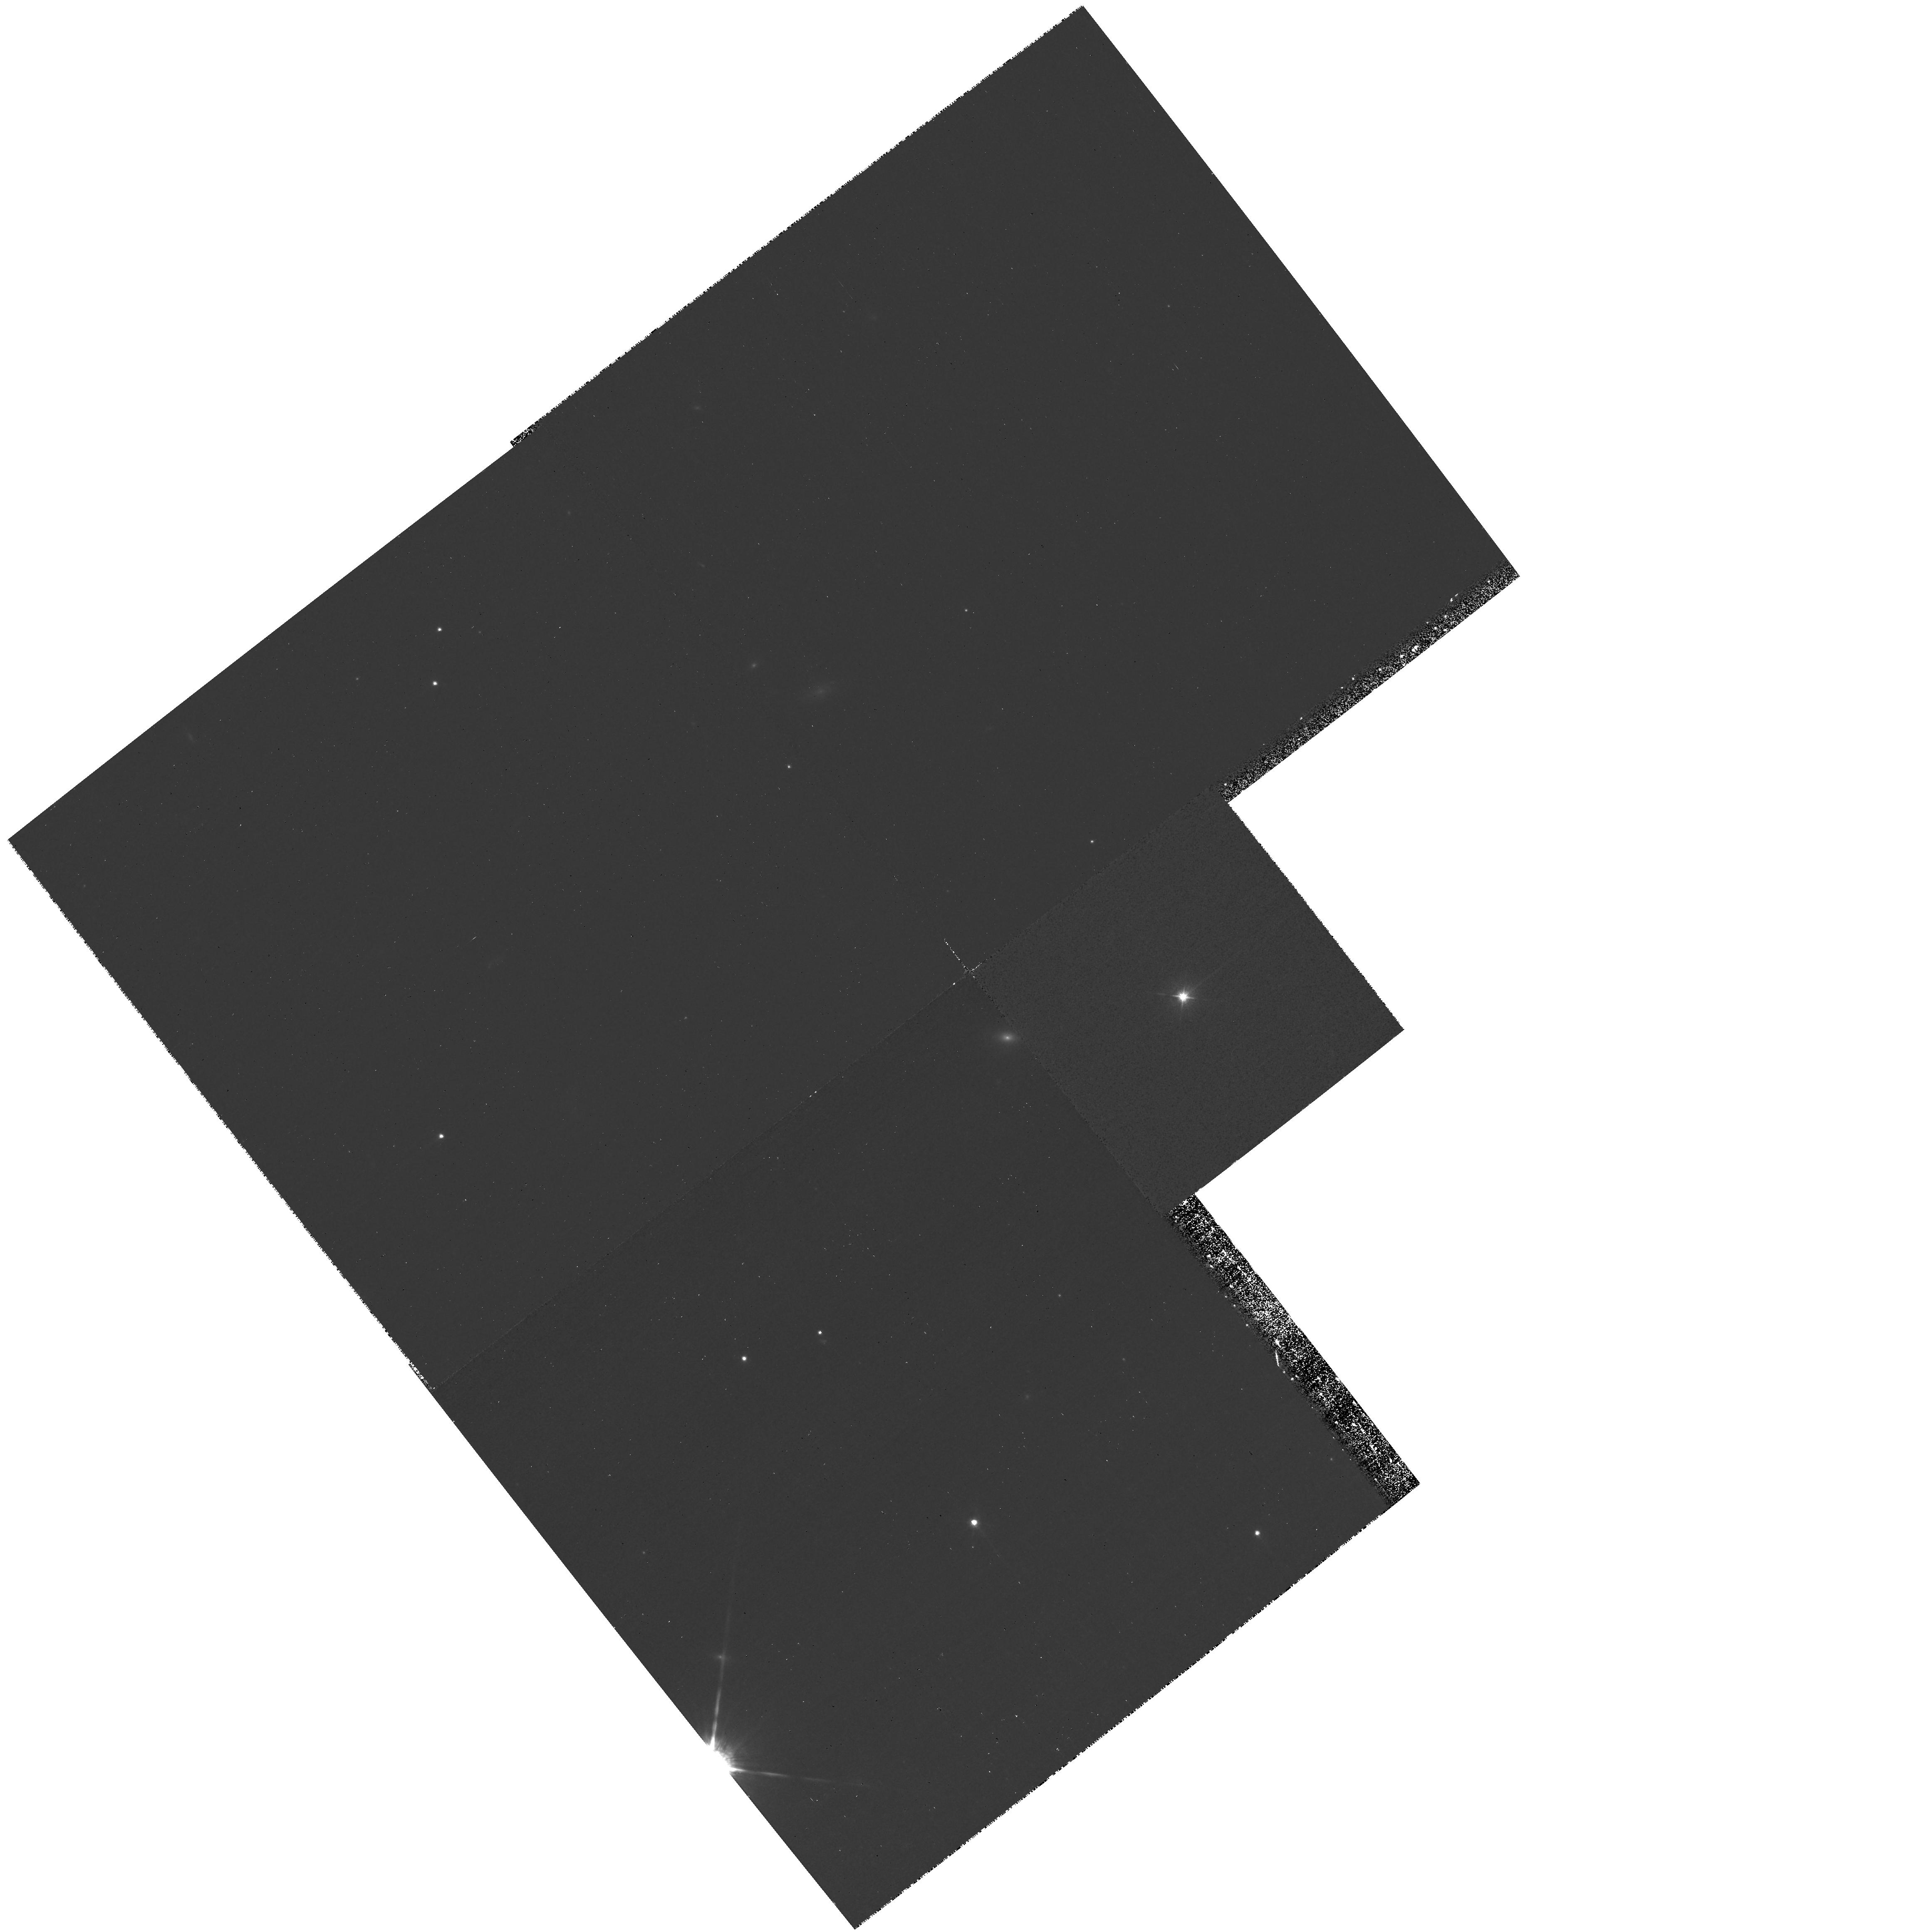
Target: PG1617+175. Instrument: WFPC2/PC. Filter: F547M. Exposure: 24 min. Observation ID: hst_10833_15_wfpc2_pc_f547m_u9mu15

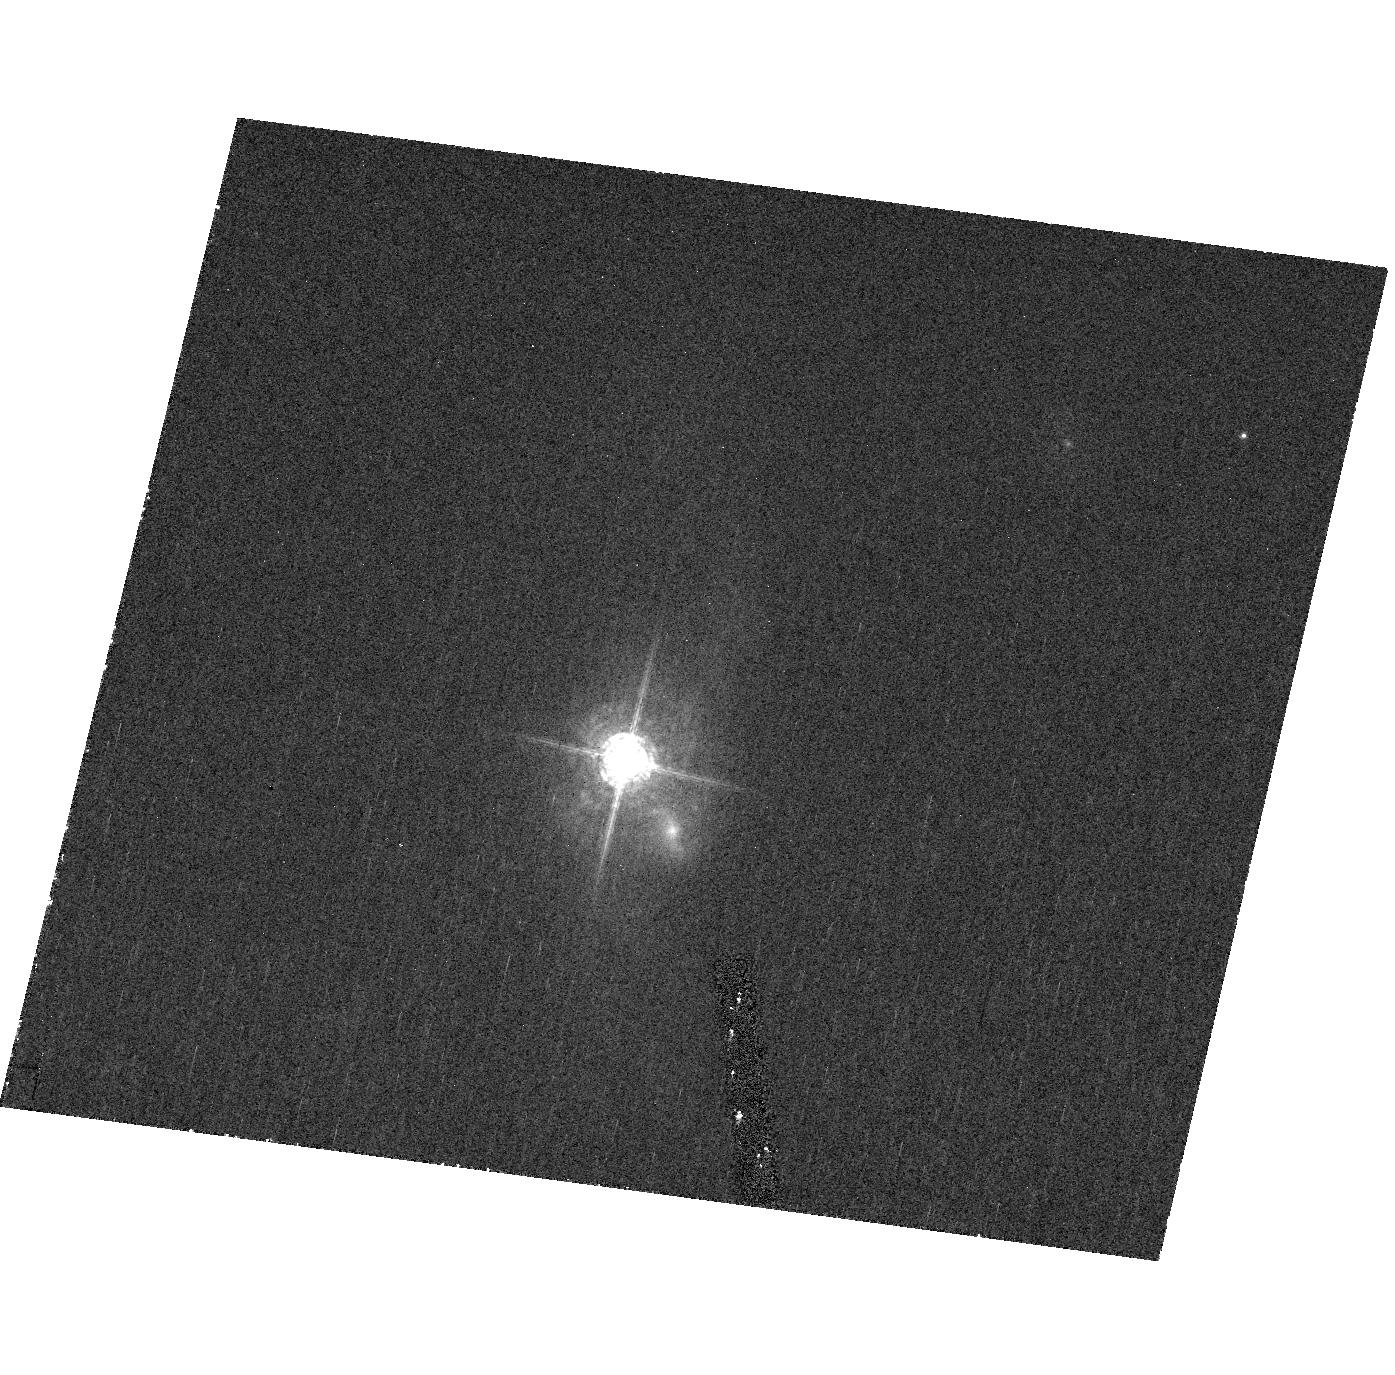
Target: PG1411+442. Instrument: ACS/HRC. Filter: F550M. Exposure: 34 min. Observation ID: hst_10833_12_acs_hrc_f550m_j9mu12

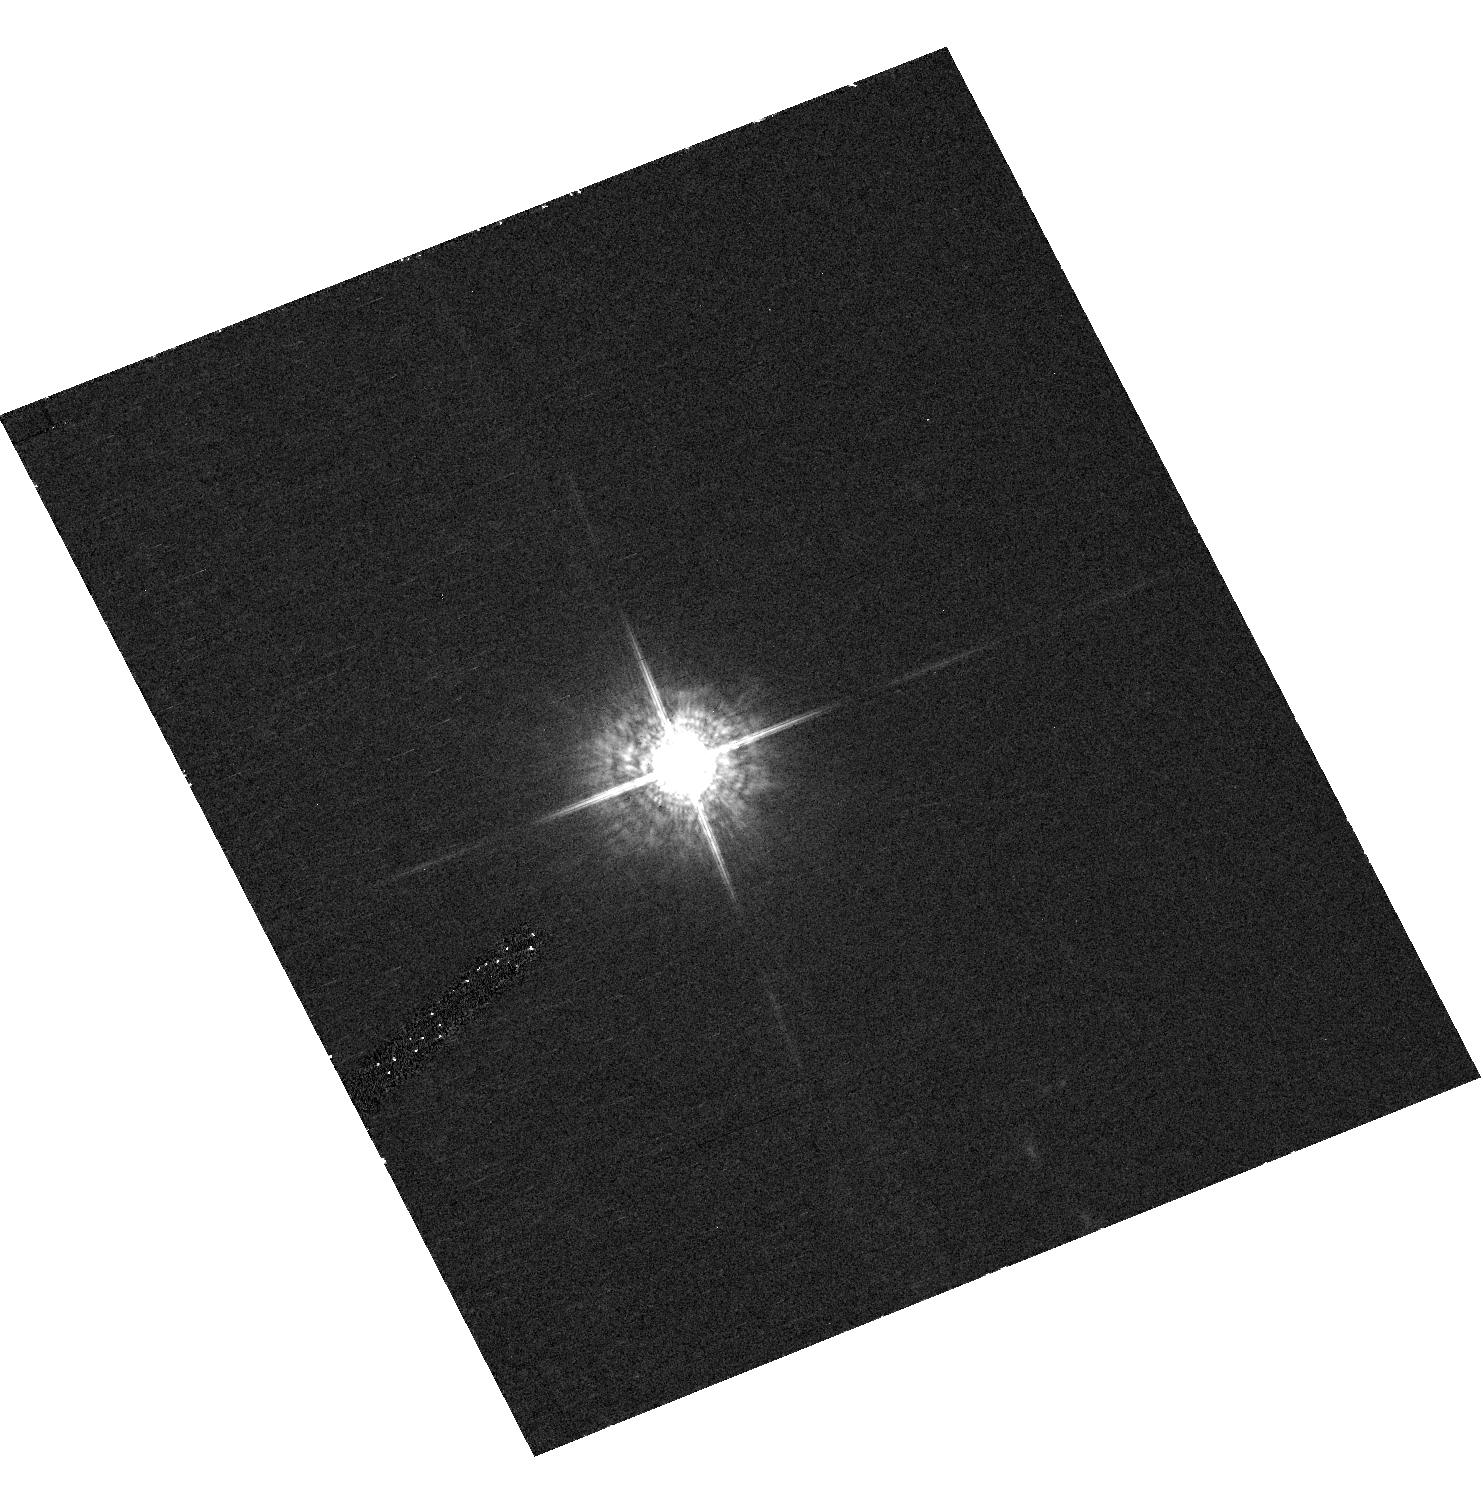
Target: PG1226+023. Instrument: ACS/HRC. Filter: F550M. Exposure: 34 min. Observation ID: hst_10833_09_acs_hrc_f550m_j9mu09

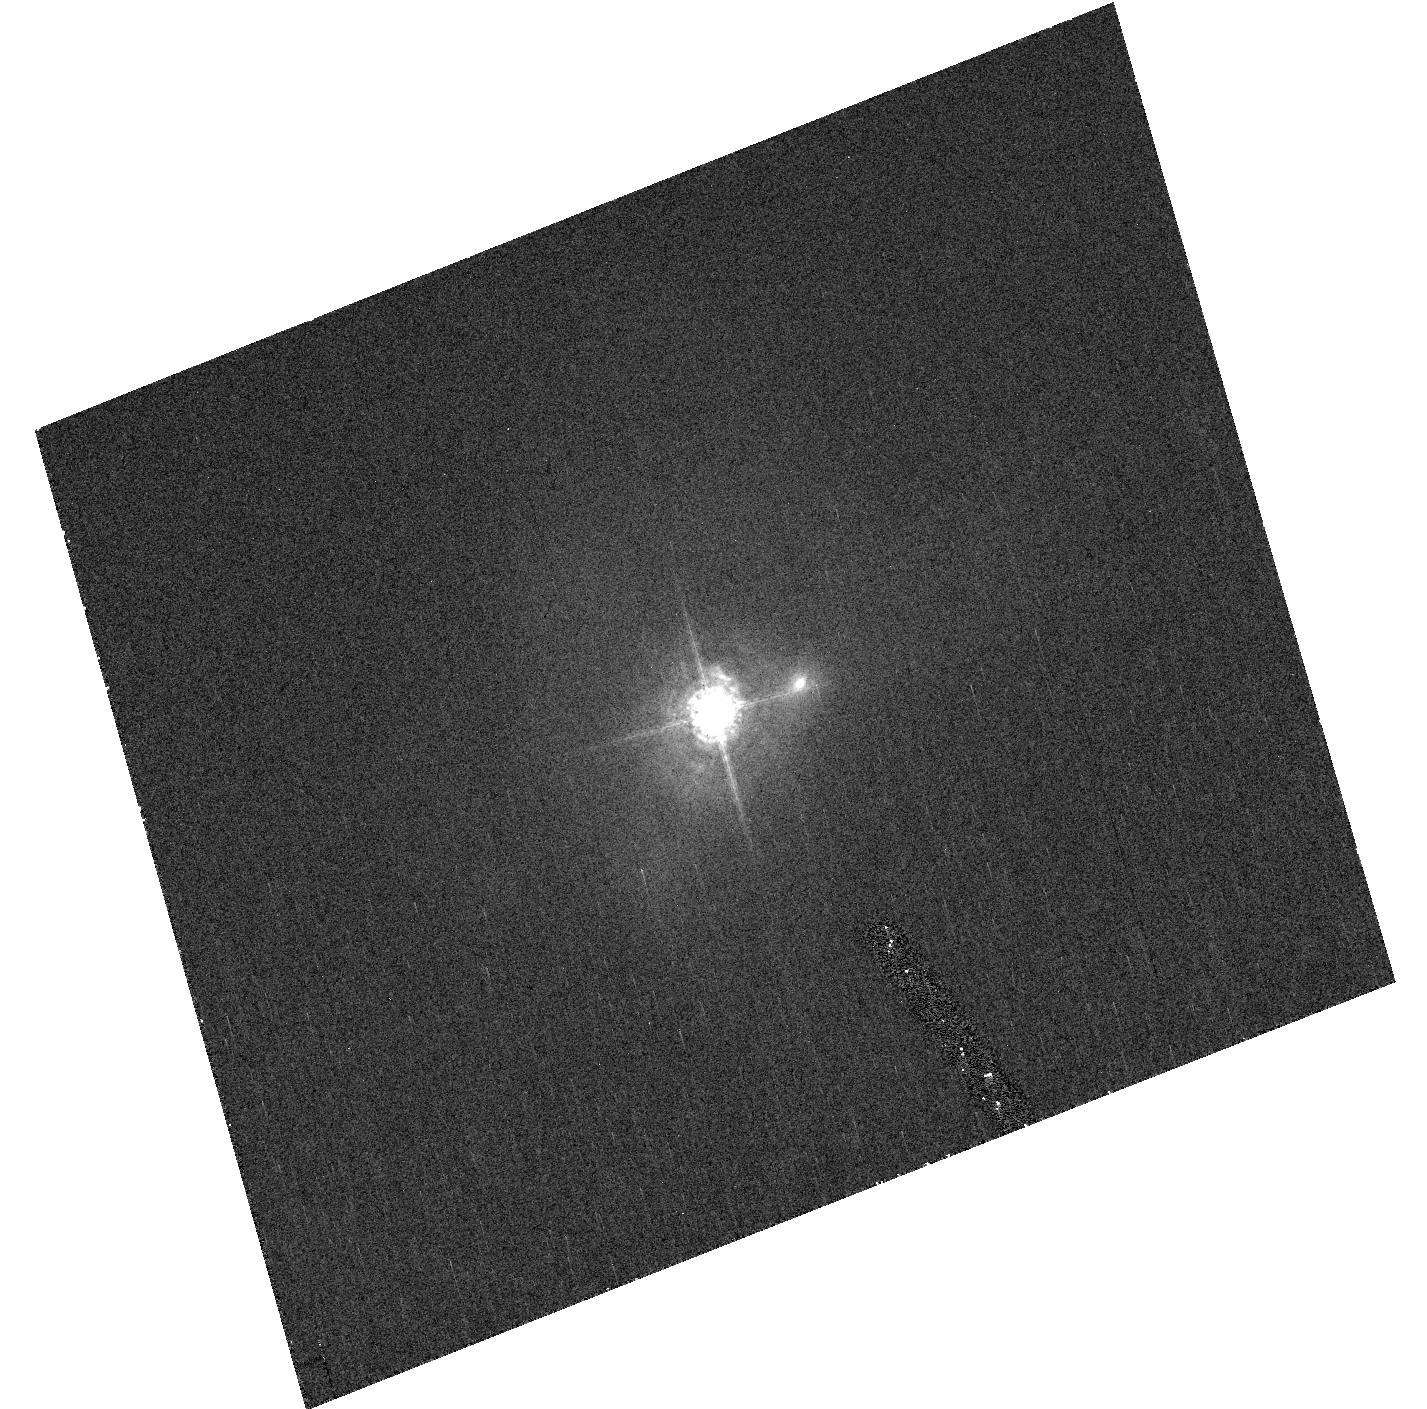
Target: PG1613+658. Instrument: ACS/HRC. Filter: F550M. Exposure: 34 min. Observation ID: hst_10833_14_acs_hrc_f550m_j9mu14

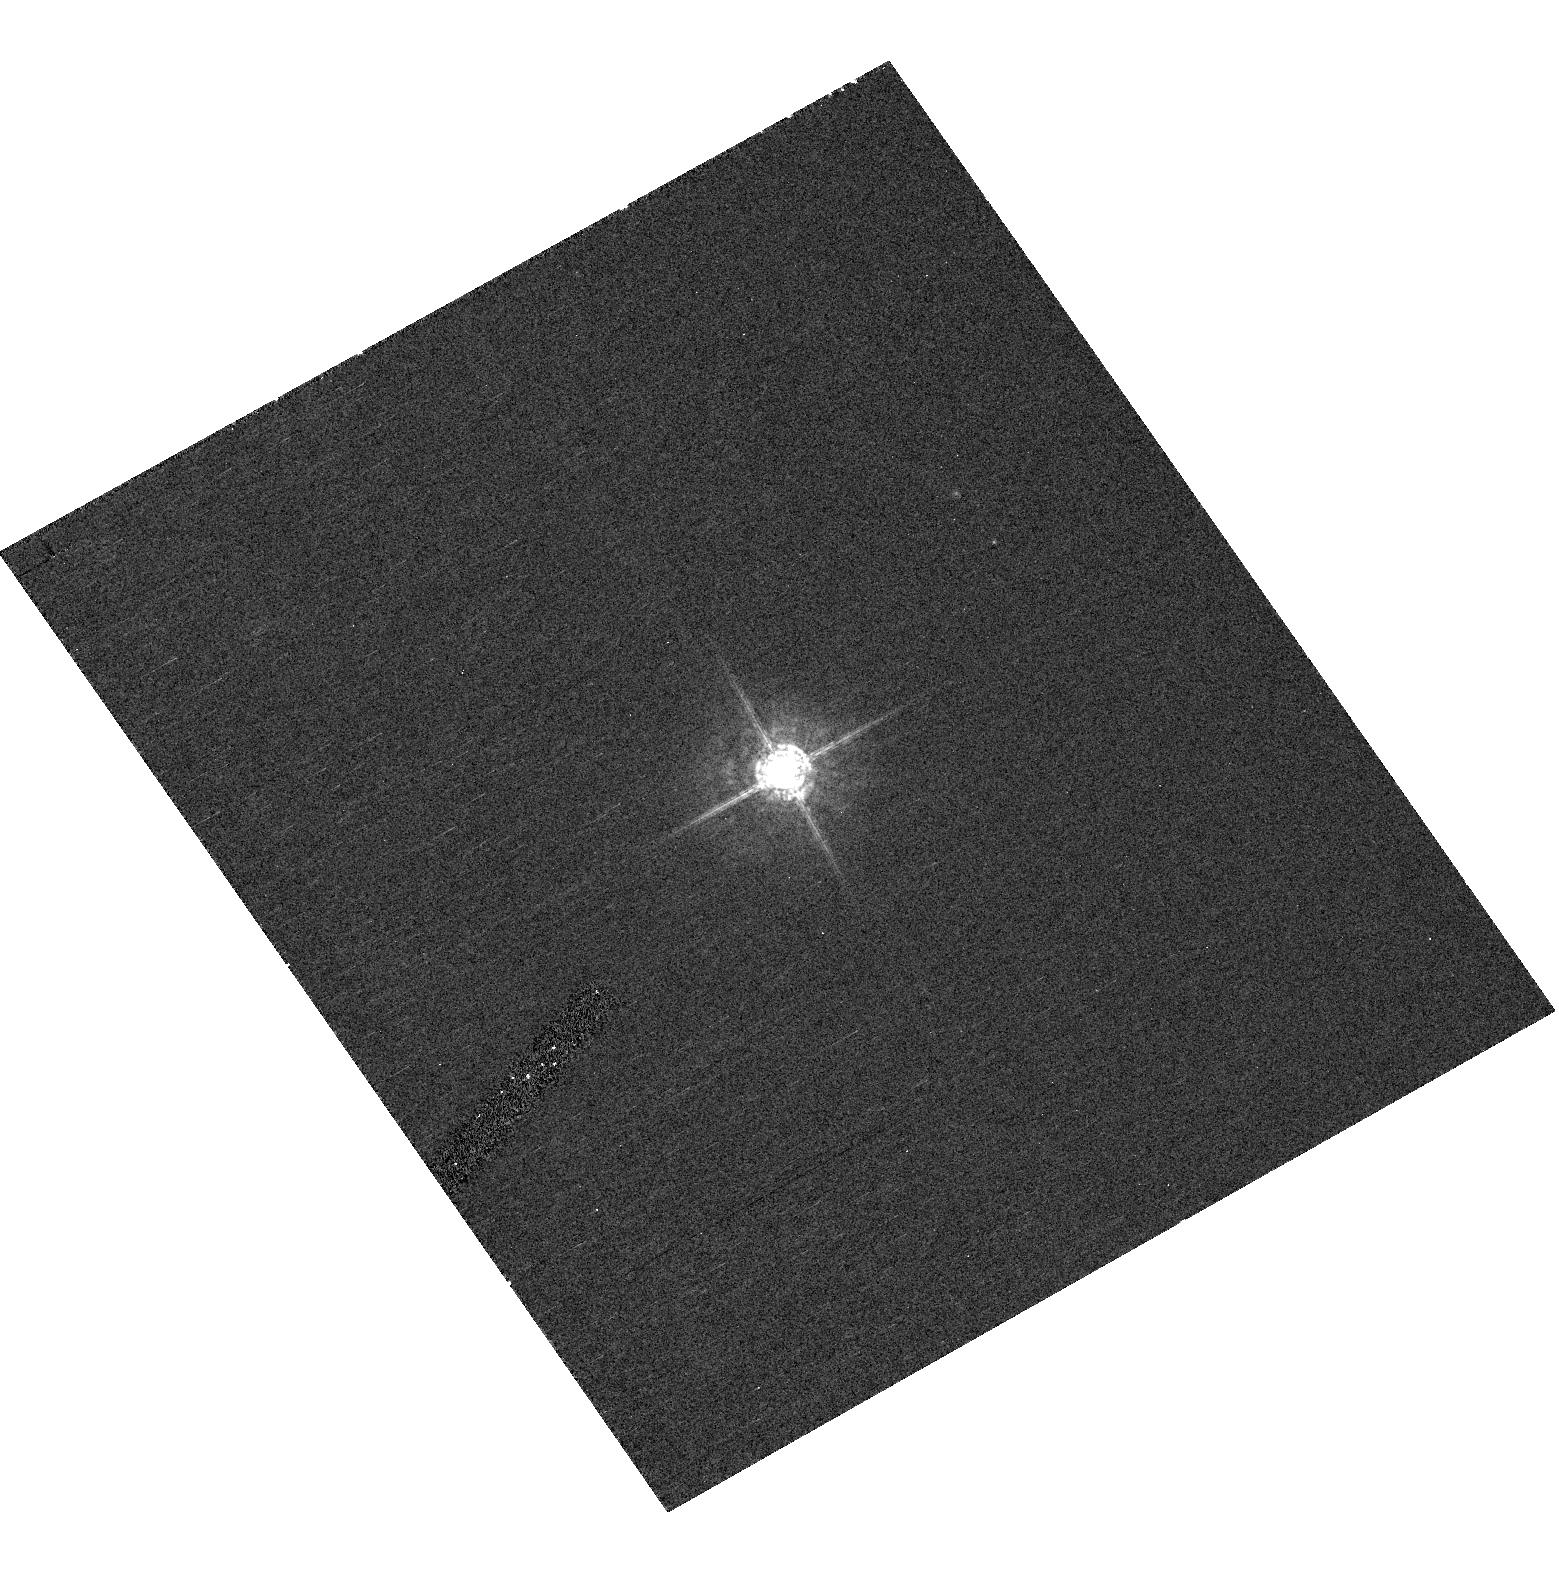
Target: PG0953+414. Instrument: ACS/HRC. Filter: F550M. Exposure: 34 min. Observation ID: hst_10833_07_acs_hrc_f550m_j9mu07

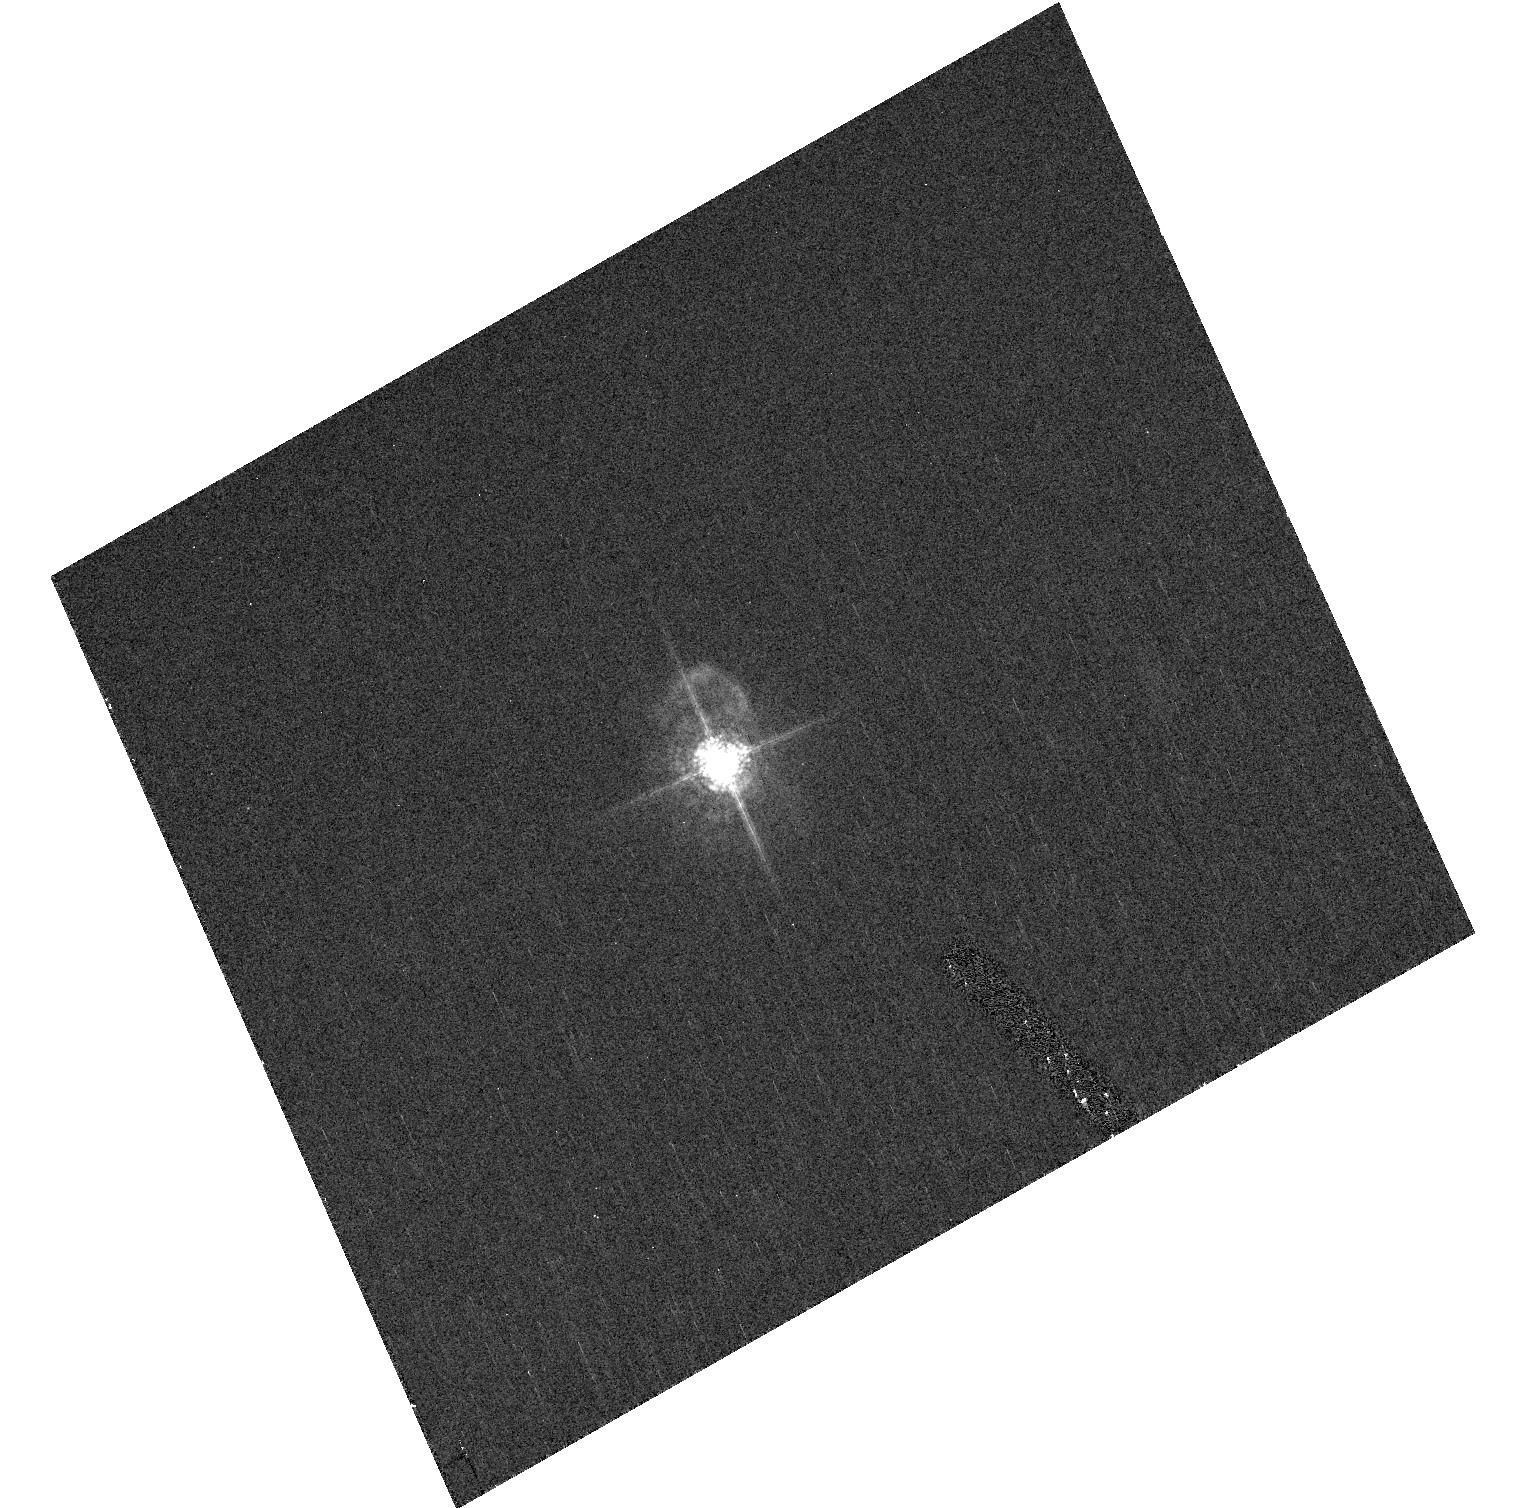
Target: PG1700+518. Instrument: ACS/HRC. Filter: F550M. Exposure: 34 min. Observation ID: hst_10833_16_acs_hrc_f550m_j9mu16

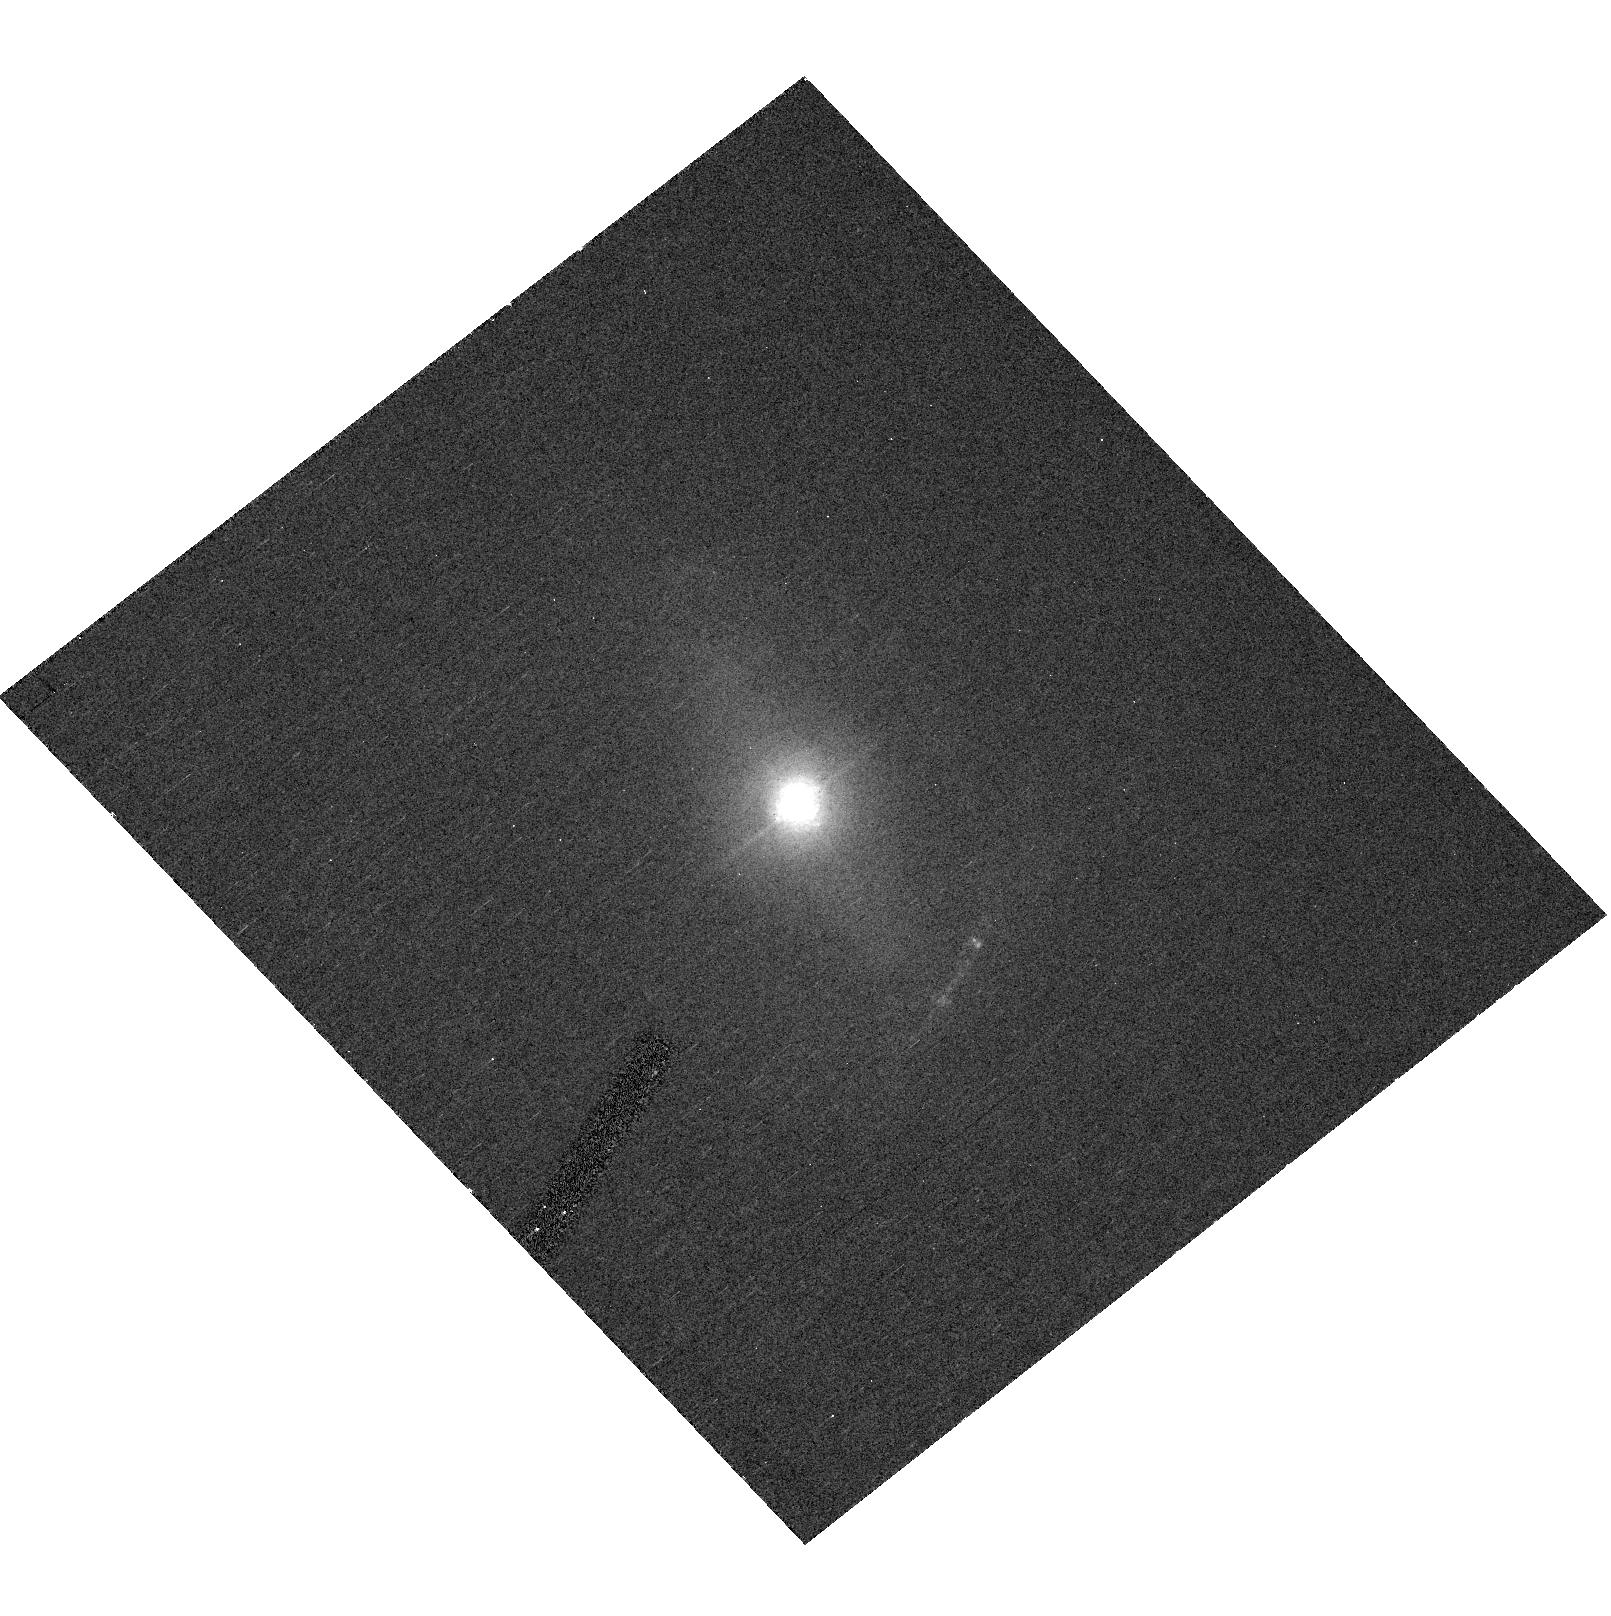
Target: PG1229+204. Instrument: ACS/HRC. Filter: F550M. Exposure: 34 min. Observation ID: hst_10833_10_acs_hrc_f550m_j9mu10

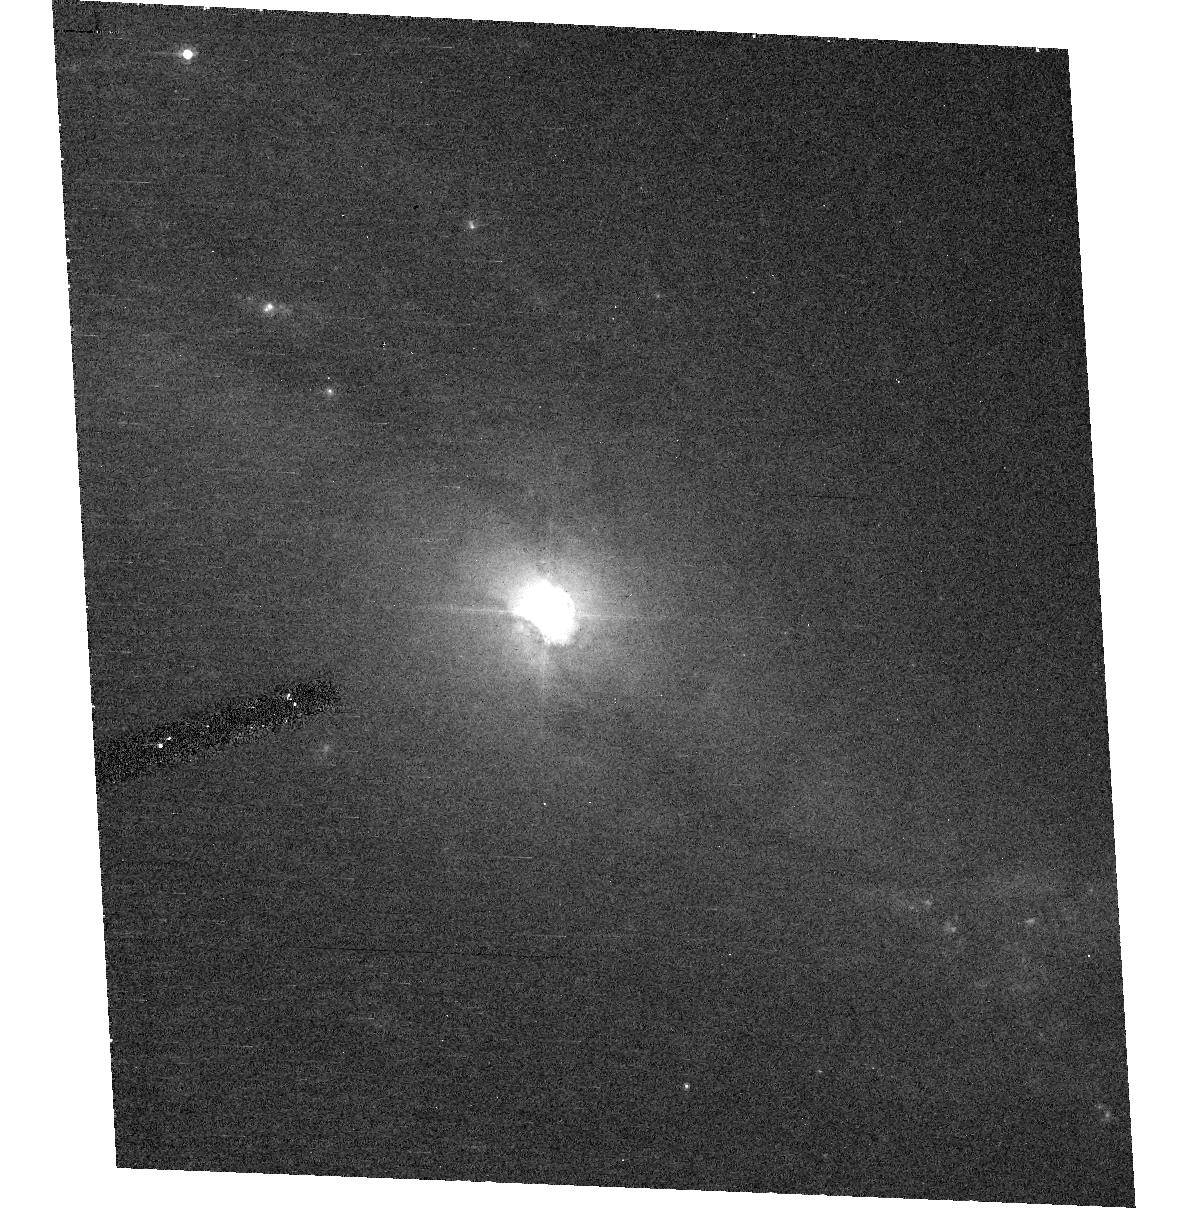
Target: MRK79. Instrument: ACS/HRC. Filter: F550M. Exposure: 34 min. Observation ID: hst_10833_05_acs_hrc_f550m_j9mu05

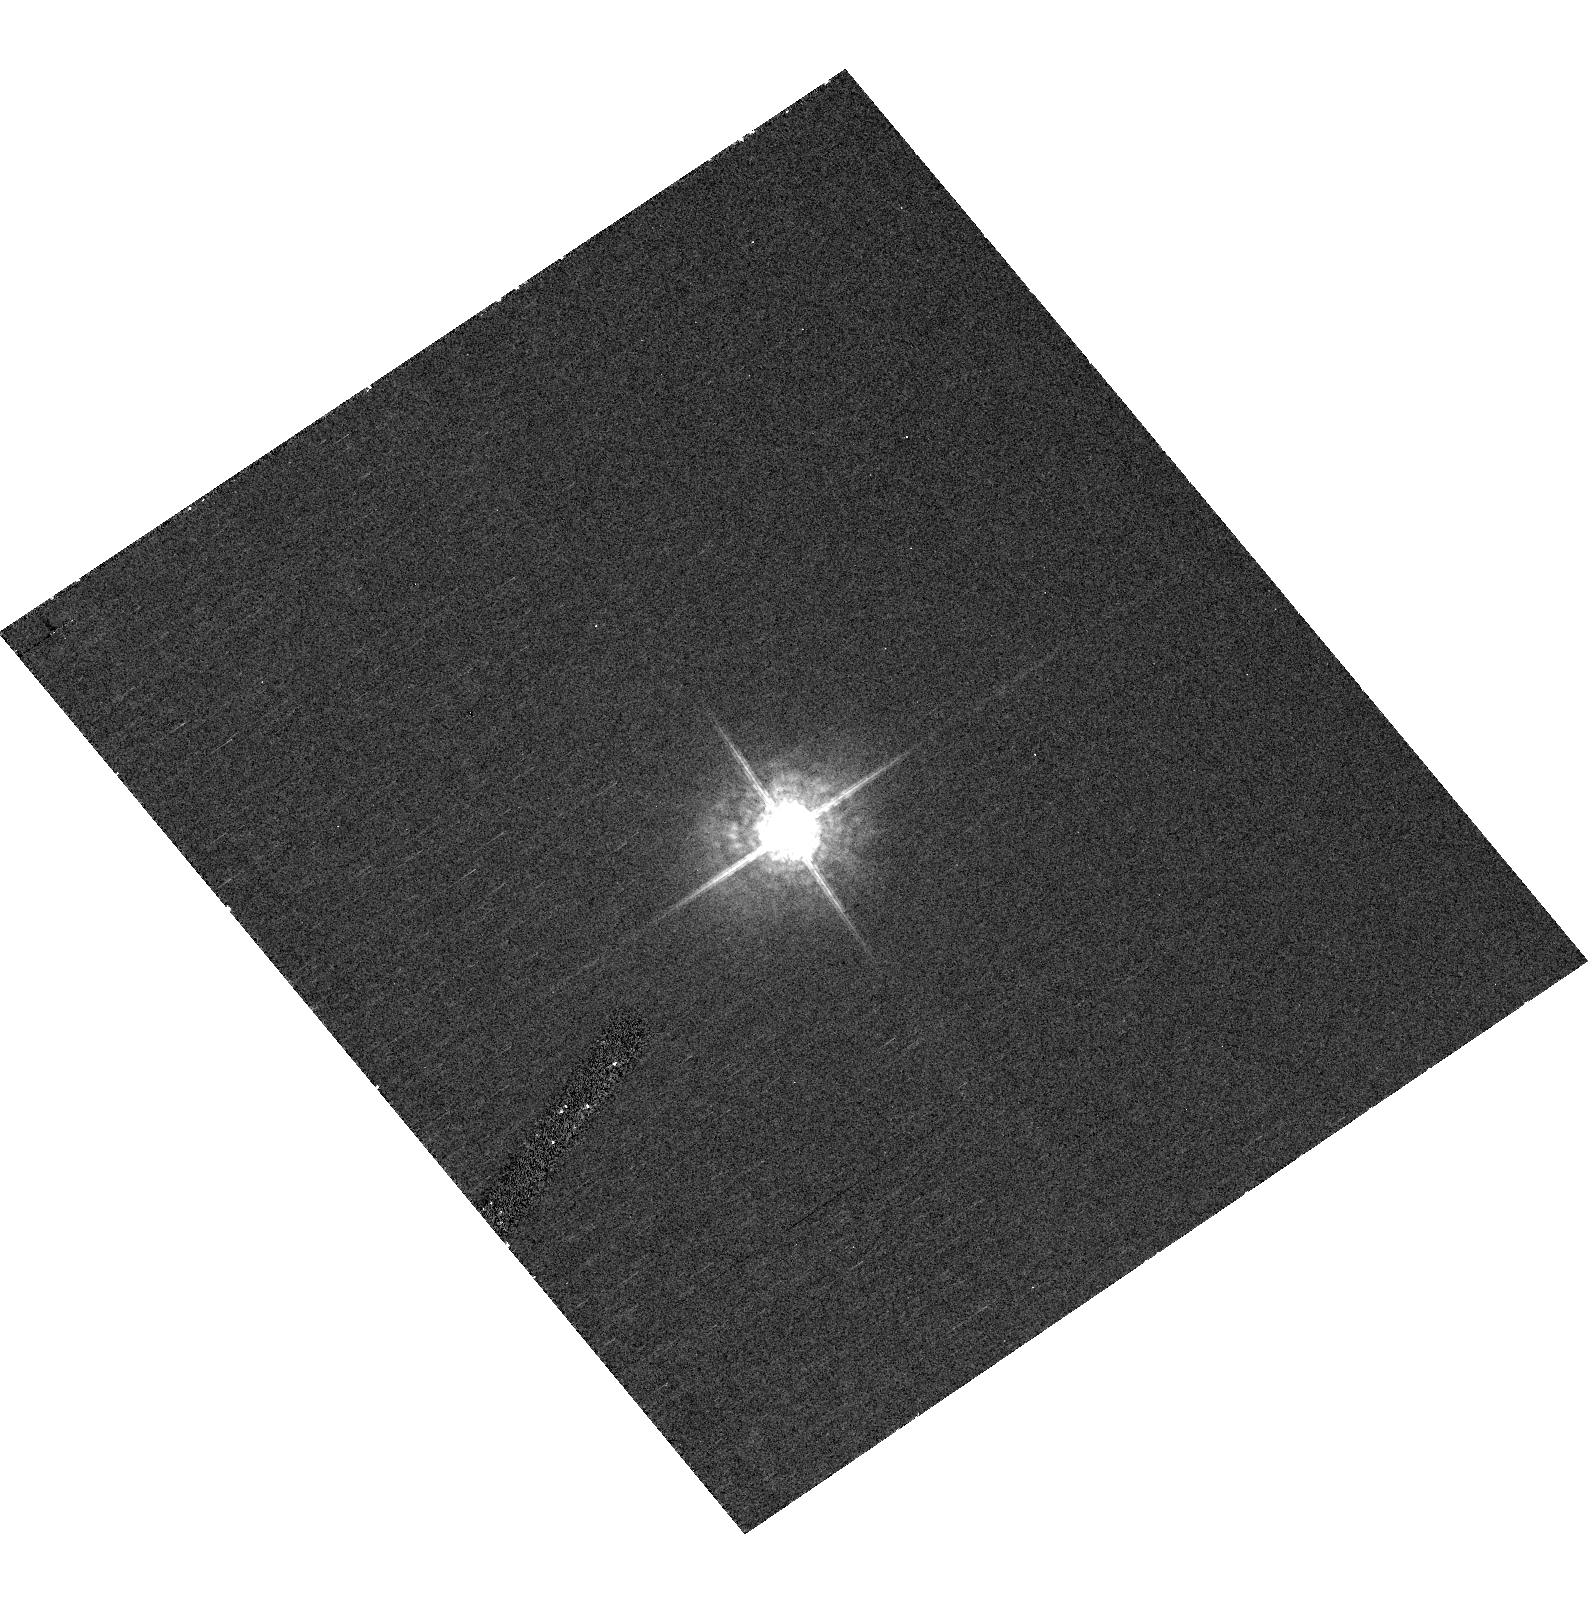
Target: PG0804+761. Instrument: ACS/HRC. Filter: F550M. Exposure: 34 min. Observation ID: hst_10833_06_acs_hrc_f550m_j9mu06

Host Galaxies of Reverberation Mapped AGNs (PI: Peterson, Bradley M)

We propose to obtain unsaturated high-resolution images of 17 reverberation-mapped active galactic nuclei in order to remove the point-like nuclear light from each image, thus yielding a "nucleus-free" image of the host galaxy. This will allow investigation of host galaxy properties: our particular interest is determination of the host-galaxy starlight contribution to the reverberation-mapping observations. This is necessary (1) for accurate determination of the relationship between the AGN nuclear continuum flux and the size of the broad Balmer-line emitting regions of AGNs, which is important in estimating black hole masses for large samples of QSOs, and (2) for accurate determination of the bolometric luminosity of the AGN proper. Through observations in Cycles 12 and 14, we have obtained or will obtain images of 18 of the 35 objects in the reverberation-mapping compilation of Peterson et al. (2004). These observations revealed that the host-galaxy contribution, even in the higher-luminosity AGNs, is higher than expected and that all of the reverberation-mapped AGNs will have to be observed, not just the lower-luminosity sources; each source is different, and each source is important. Therefore we request time to observe the 17 remaining reverberation-mapped AGNs.